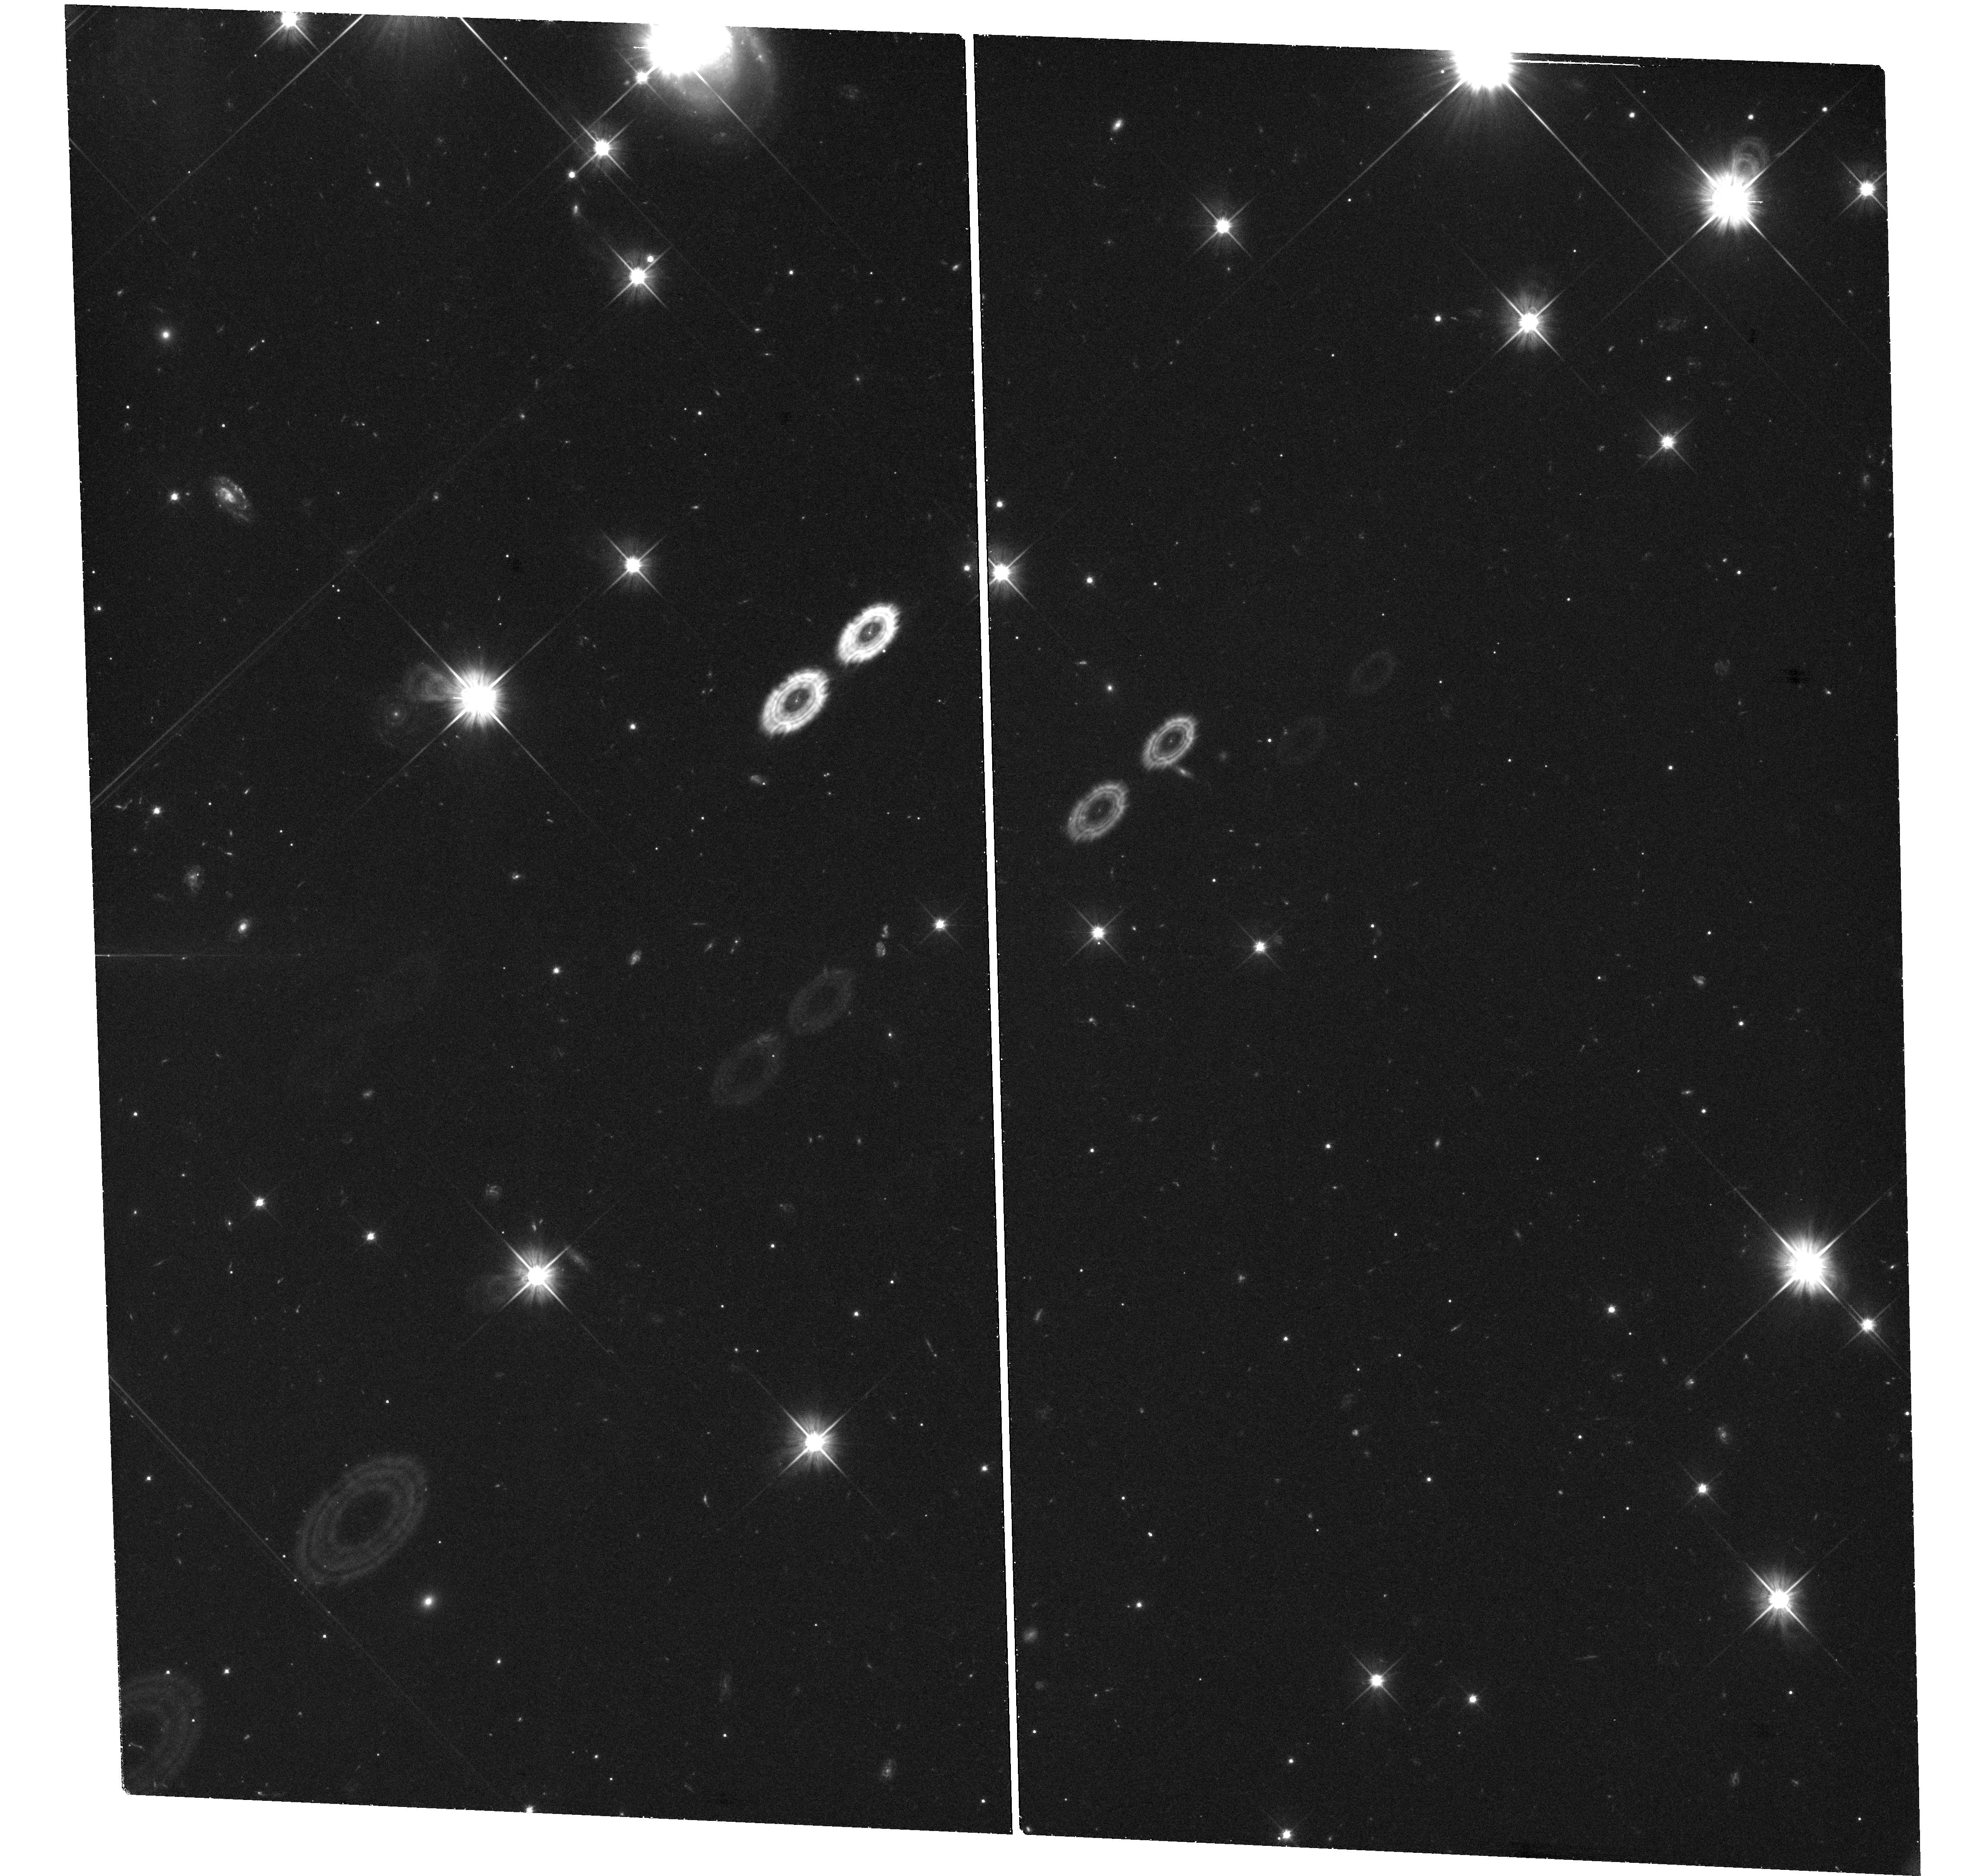
Target: PTF11KMB. Instrument: WFC3/UVIS. Filter: F606W. Exposure: 1.5 h. Observation ID: hst_13867_04_wfc3_uvis_f606w_icny04

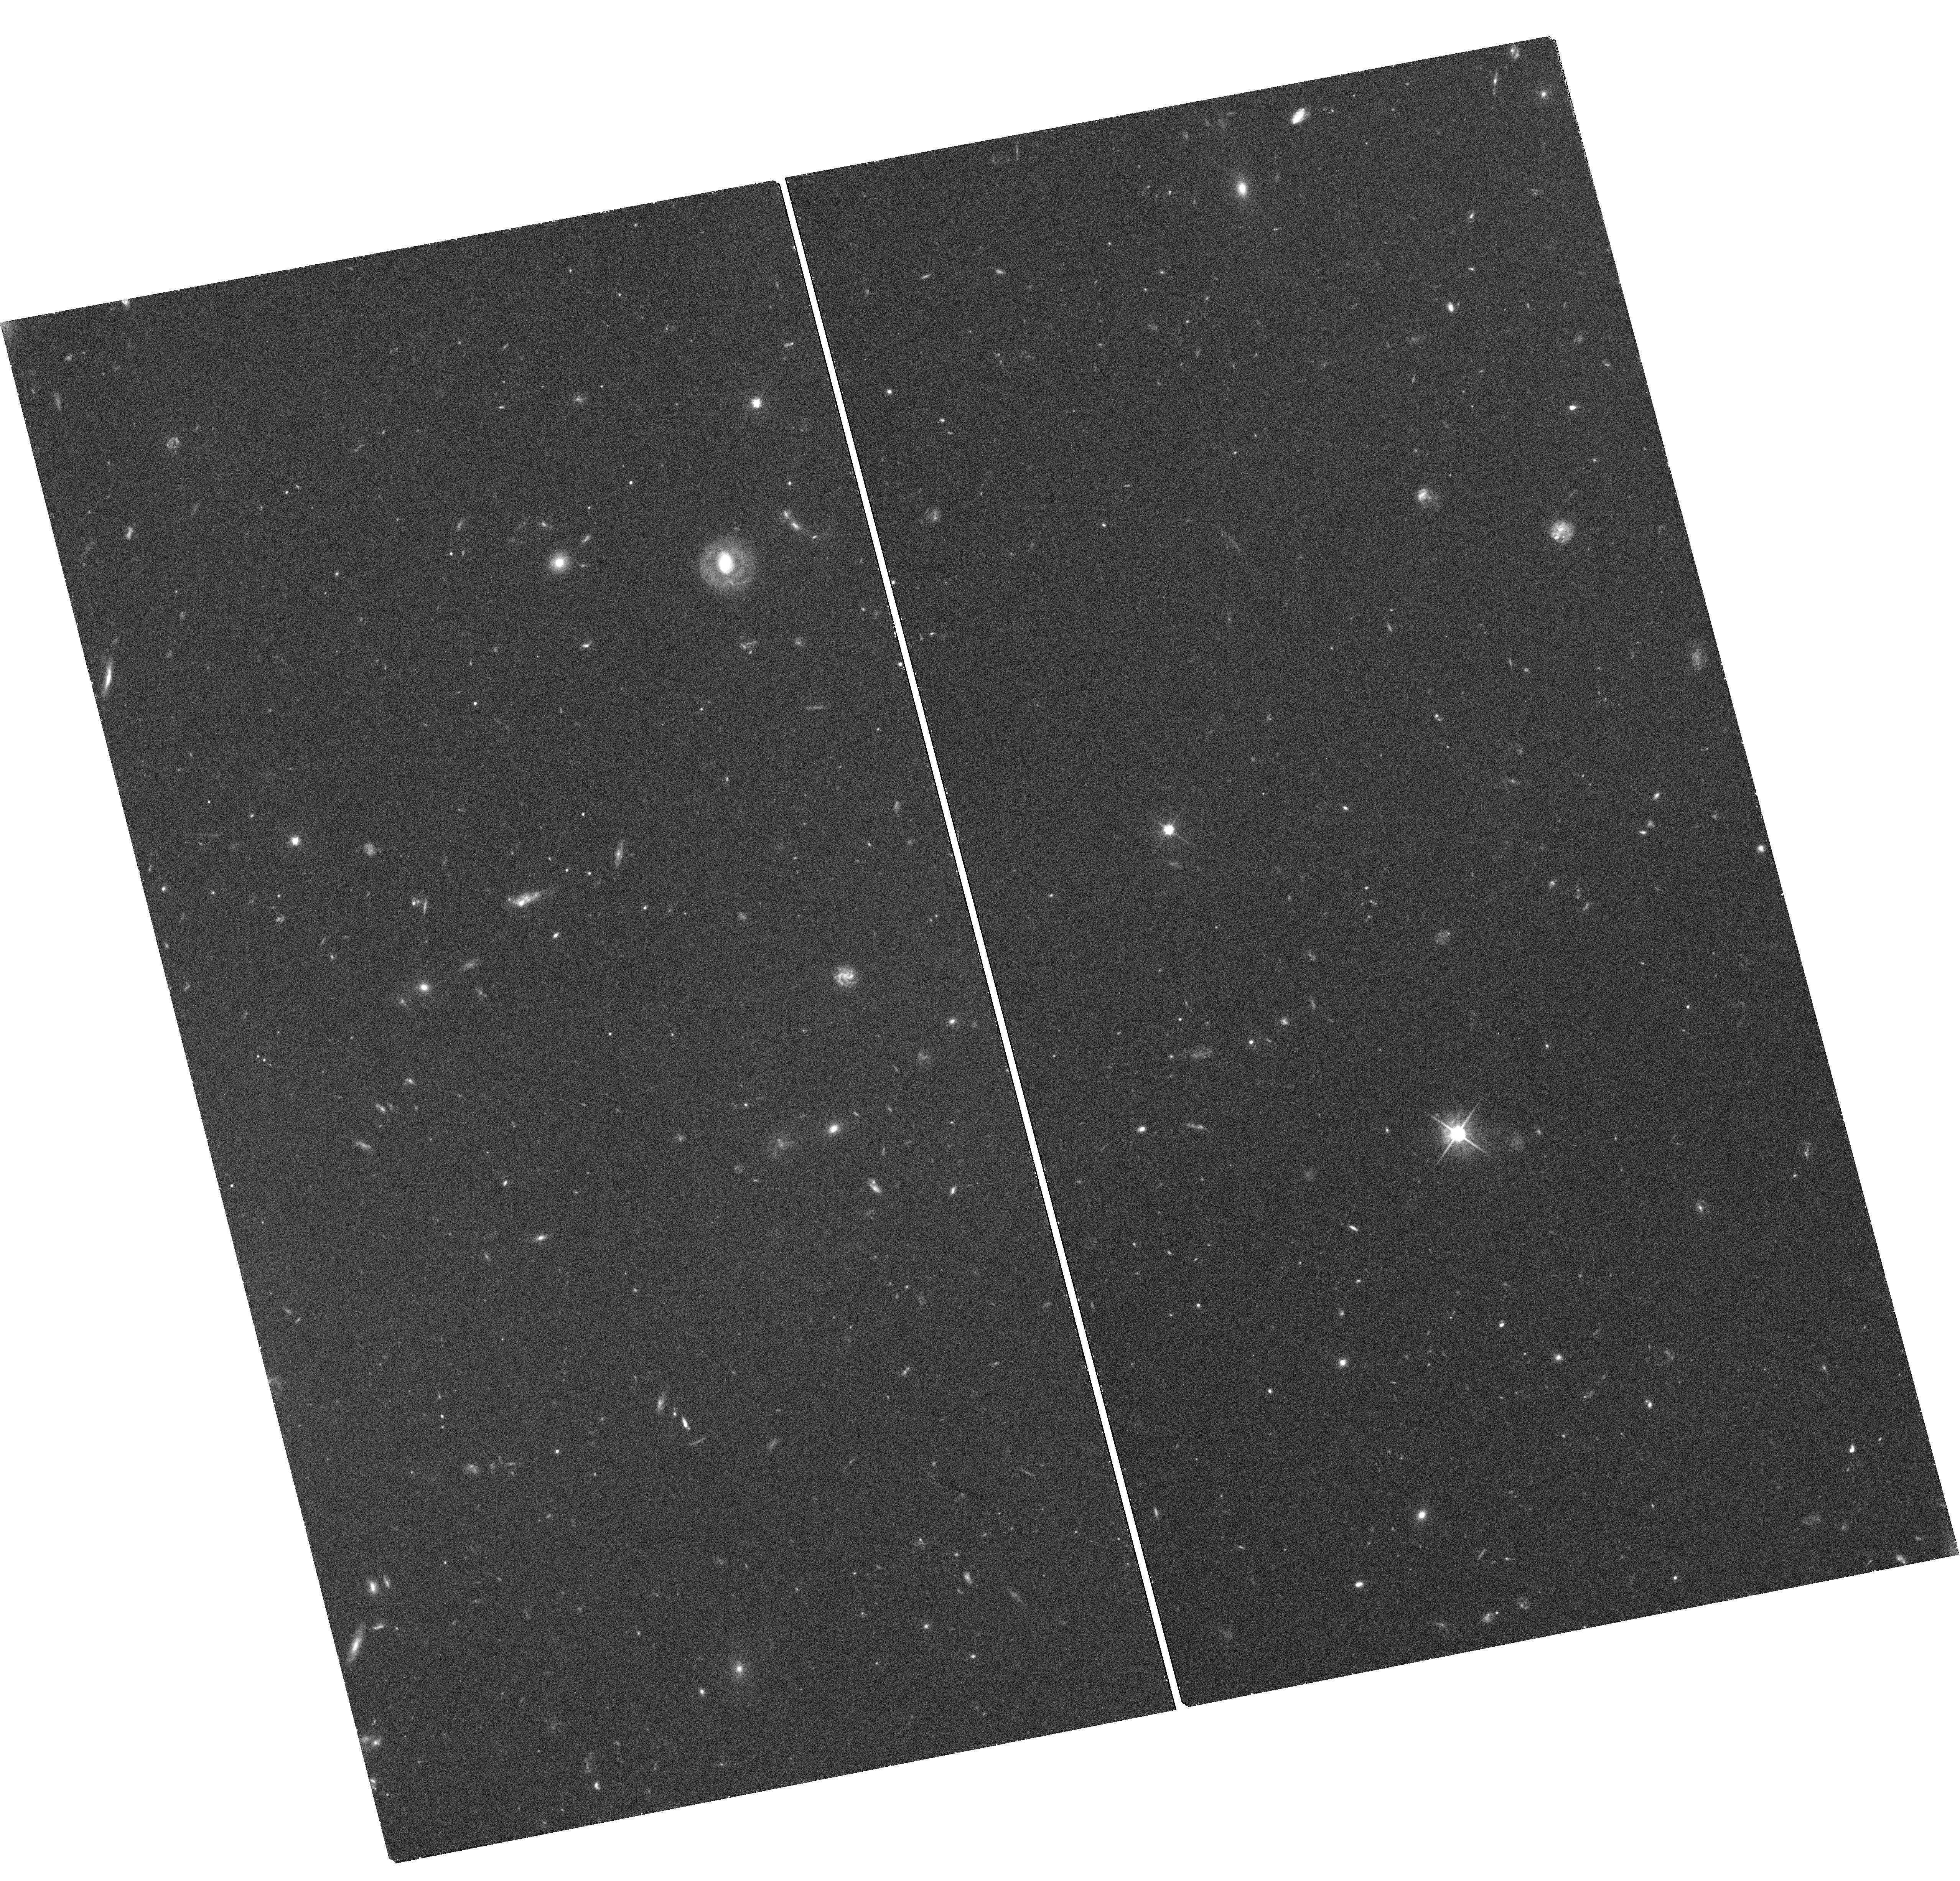
Target: SN2005E. Instrument: WFC3/UVIS. Filter: F606W. Exposure: 1.5 h. Observation ID: hst_13867_03_wfc3_uvis_f606w_icny03

Testing a Globular Cluster Origin for Elusive Calcium-rich Gap Transients (PI: Kasliwal, Mansi)

The advent of wide-field synoptic surveys has re-invigorated time domain astronomy. The six magnitude luminosity gap between novae and supernovae is now bridged with multiple classes of explosions that are rarer, fainter and faster than supernovae. Here, we discuss an emerging class of transients with the unique property of a small amount of ejecta dominated by Calcium. The members of this class are located in the middle of nowhere in intra-group/intra-cluster environments, offset by tens of kiloparsec from their putative host galaxy. No single model can yet explain all the observables of "Calcium-rich Gap" transients. The location distribution is inconsistent with stellar mass and yet, strikingly consistent with globular clusters. It has been speculated that the high stellar density in globulars leads to peculiar transients. Thus, we propose to use 4 HST orbits to test a globular cluster origin for these elusive Calcium-rich transients.